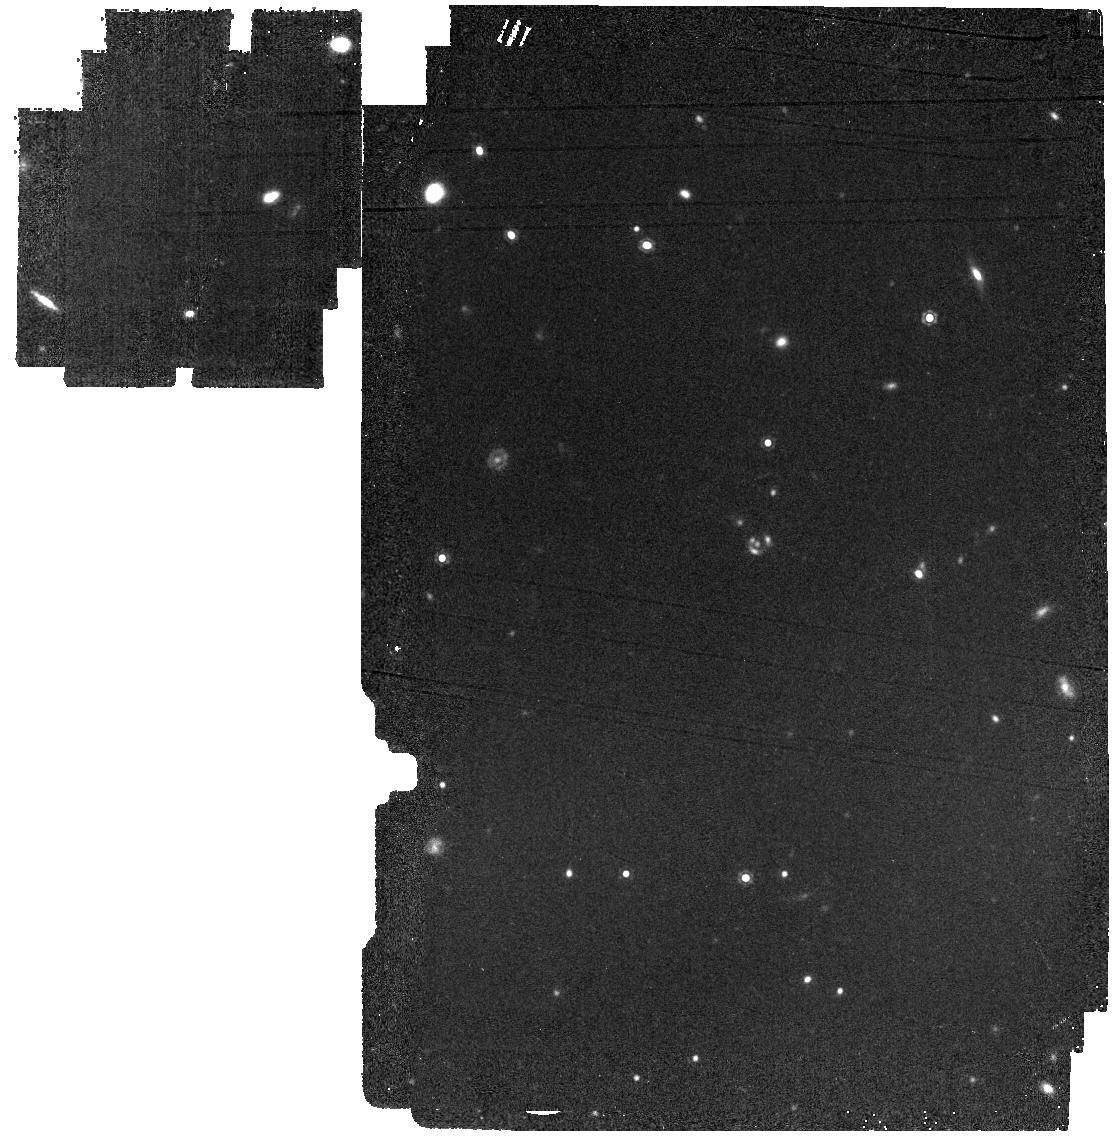
Target: SPT0346-52-IMAGING. Instrument: MIRI. Filter: F1280W. Exposure: 13 min. Observation ID: jw01864-o009_t001_miri_f1280w

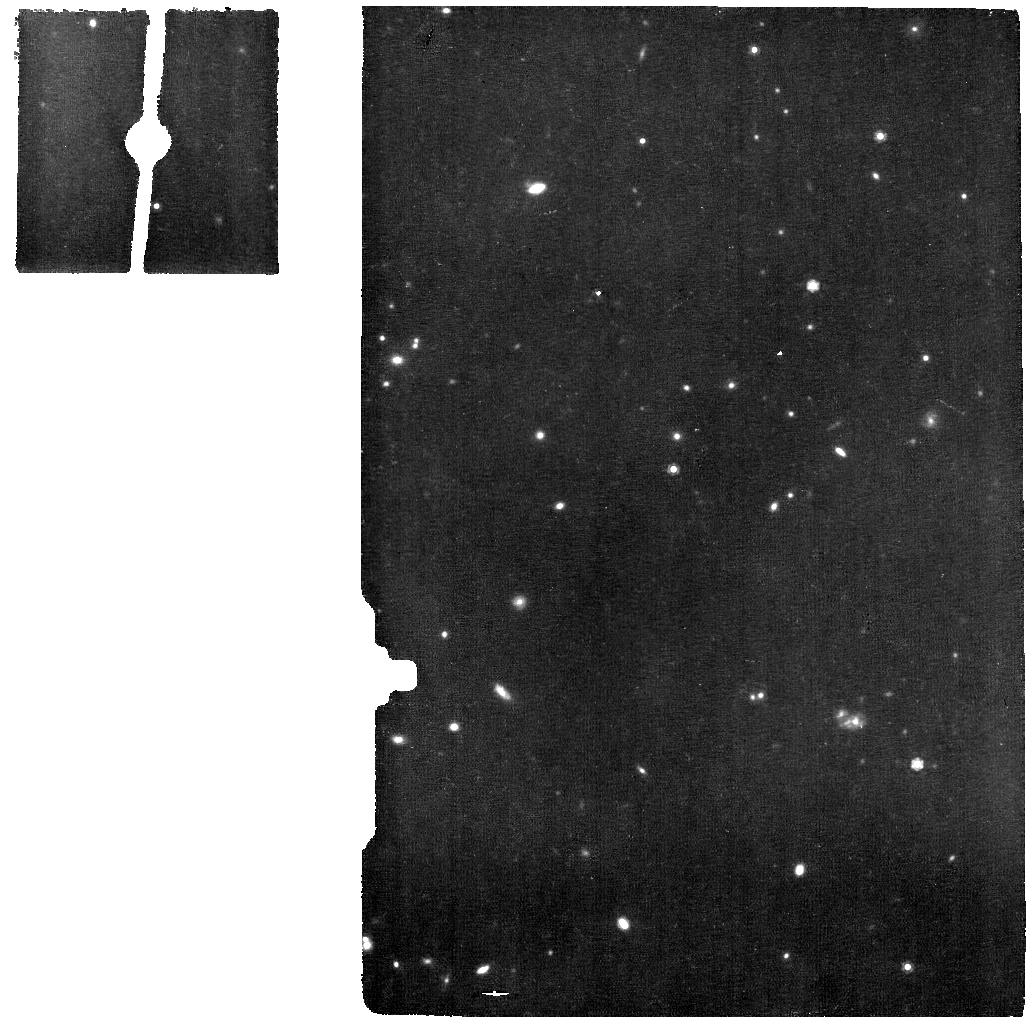
Target: SPT0346-52-IFU-MRS. Instrument: MIRI. Filter: F1000W. Exposure: 54 min. Observation ID: jw01864-o005_t005_miri_f1000w

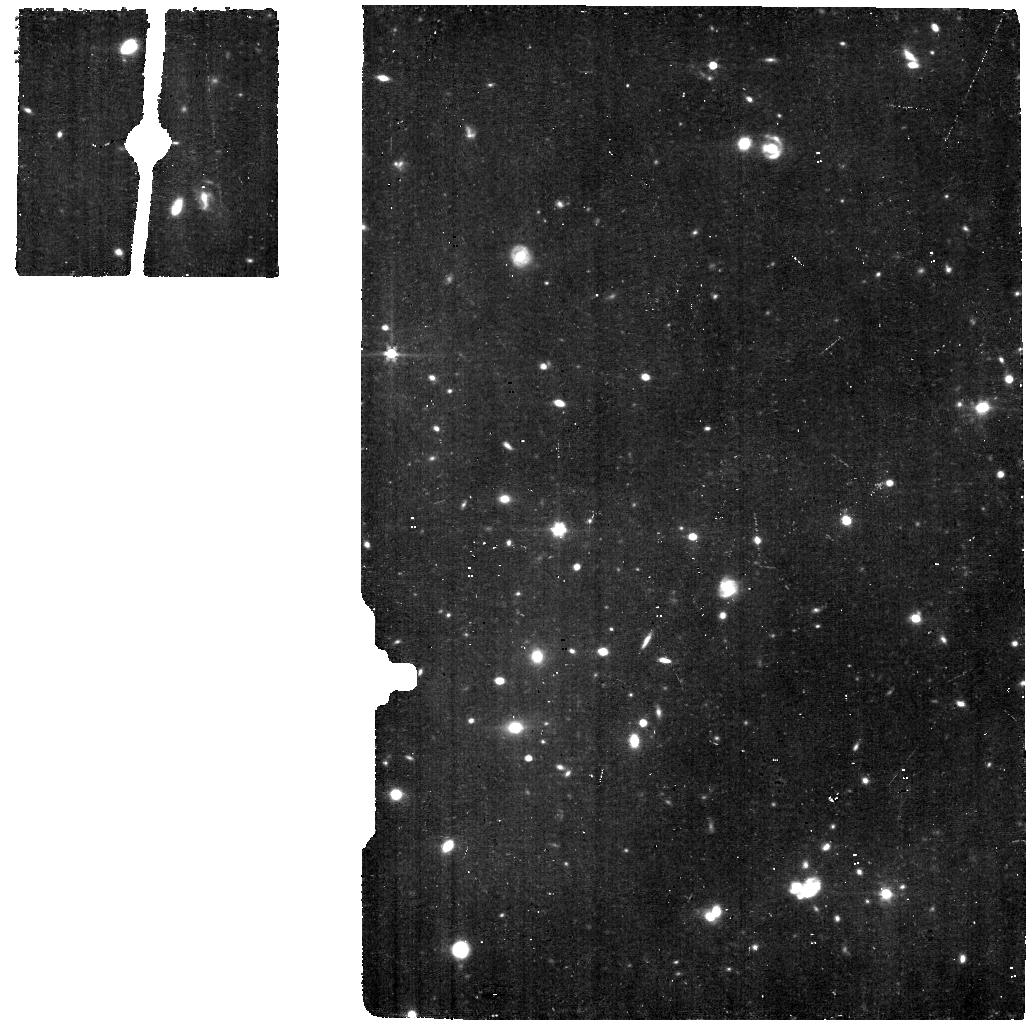
Target: SPT0346-52-IFU-MRS-OFFSET. Instrument: MIRI. Filter: F560W. Exposure: 1.1 h. Observation ID: jw01864-o008_t006_miri_f560w

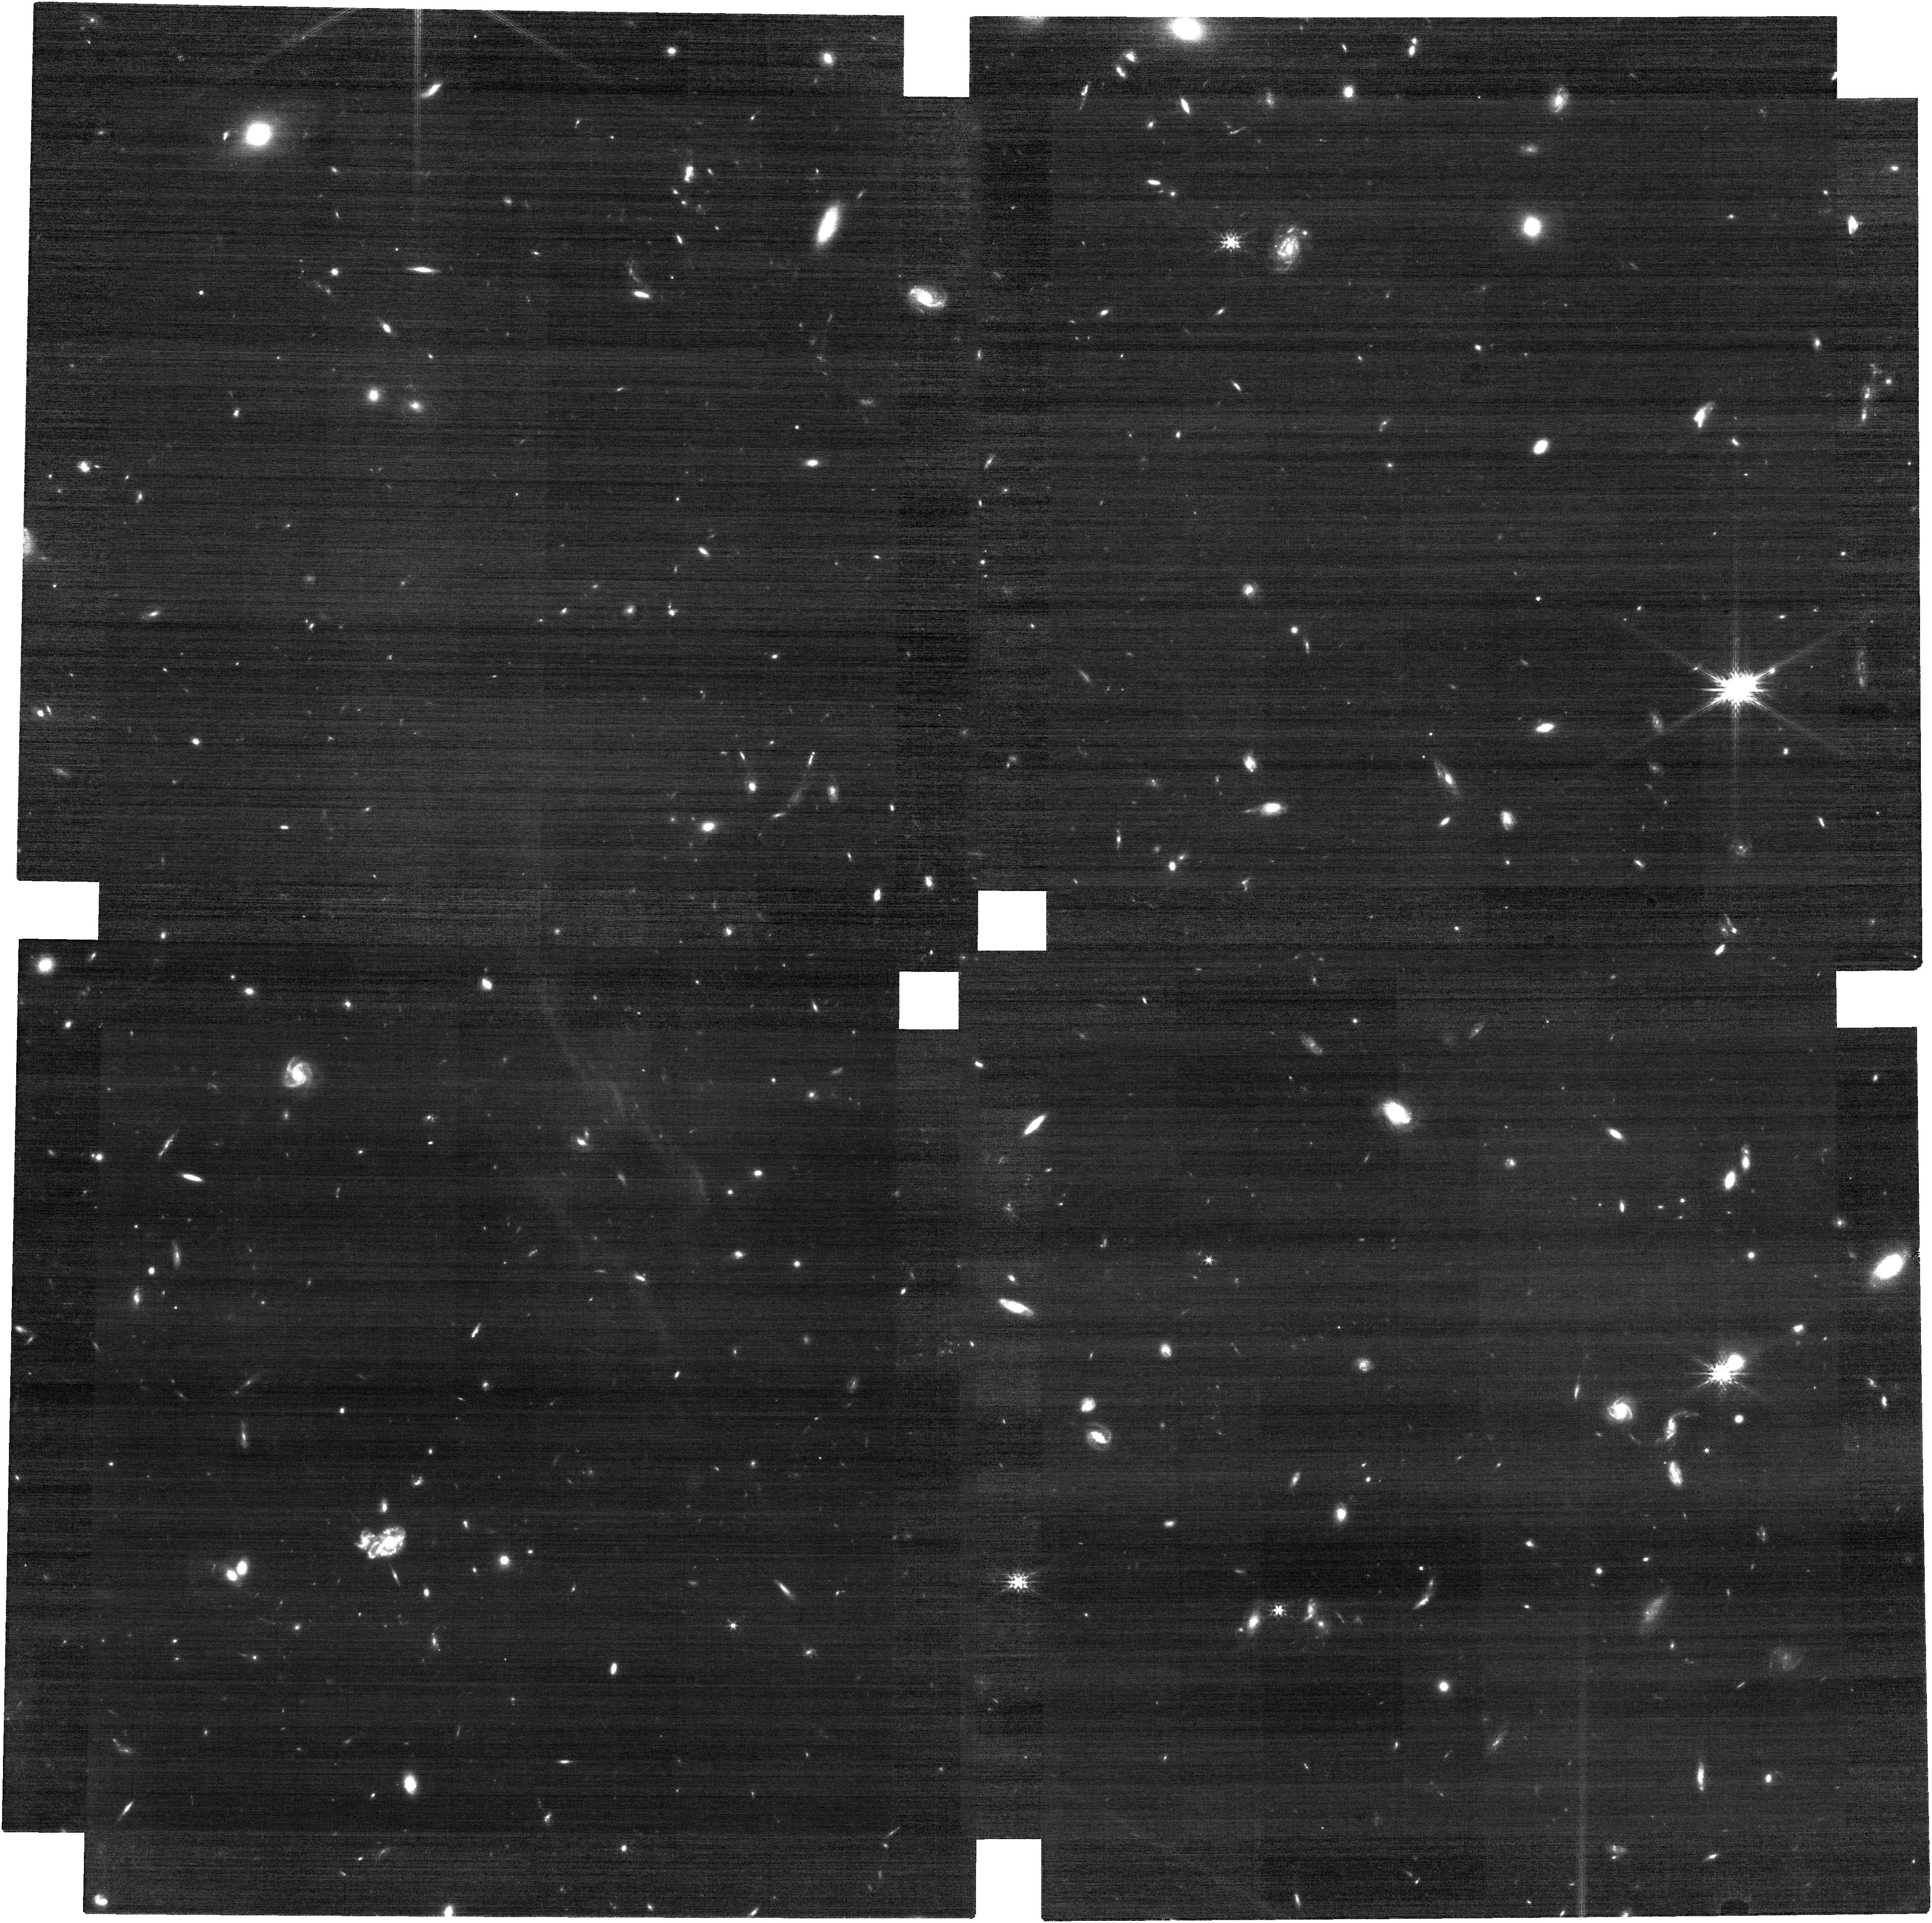
Target: SPT0346-52-IMAGING. Instrument: NIRCAM. Filter: F200W. Exposure: 33 min. Observation ID: jw01864-o001_t001_nircam_clear-f200w

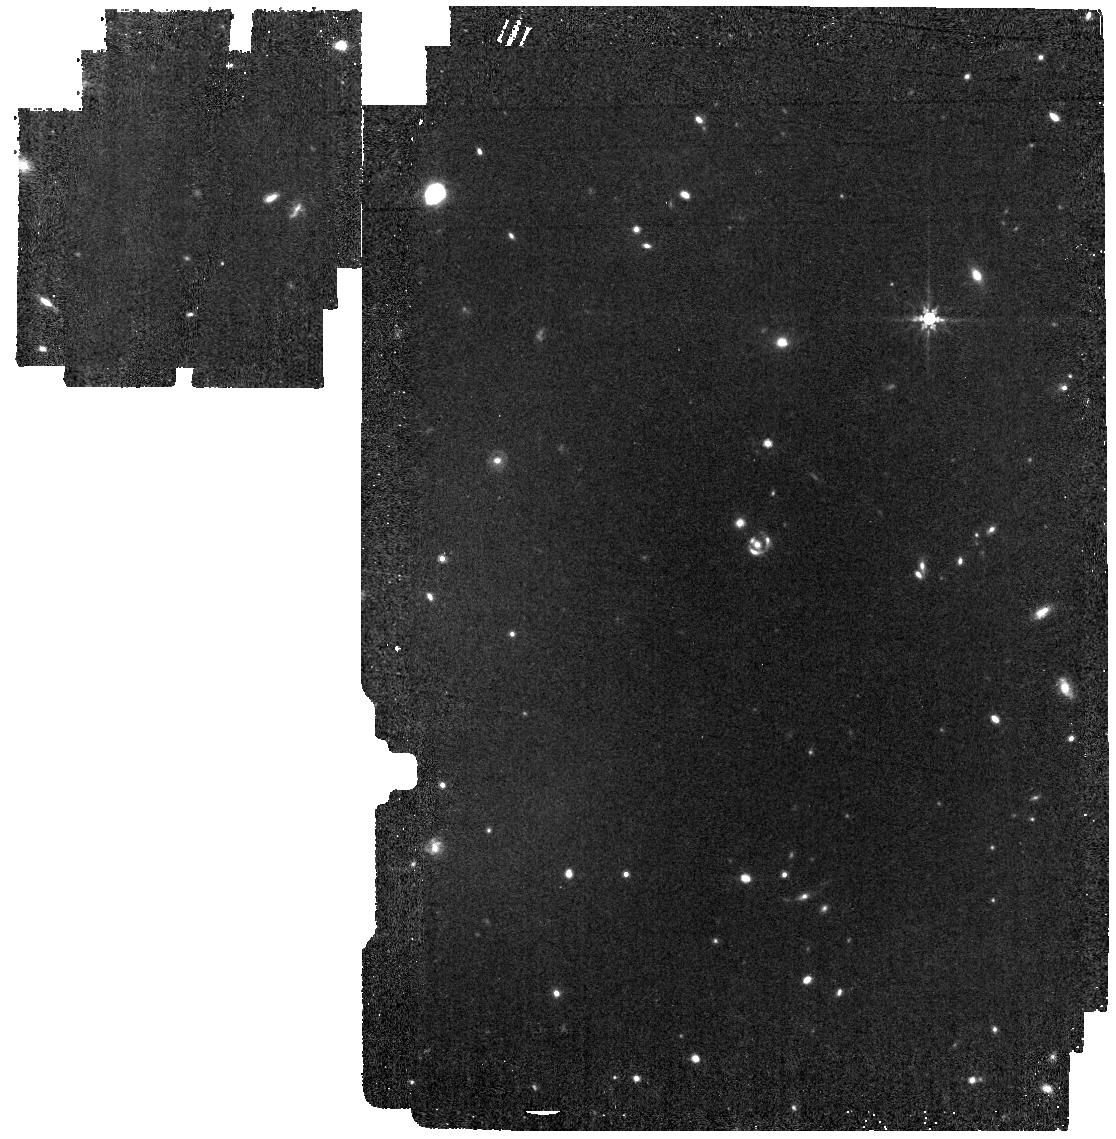
Target: SPT0346-52-IMAGING. Instrument: MIRI. Filter: F770W. Exposure: 10 min. Observation ID: jw01864-o009_t001_miri_f770w

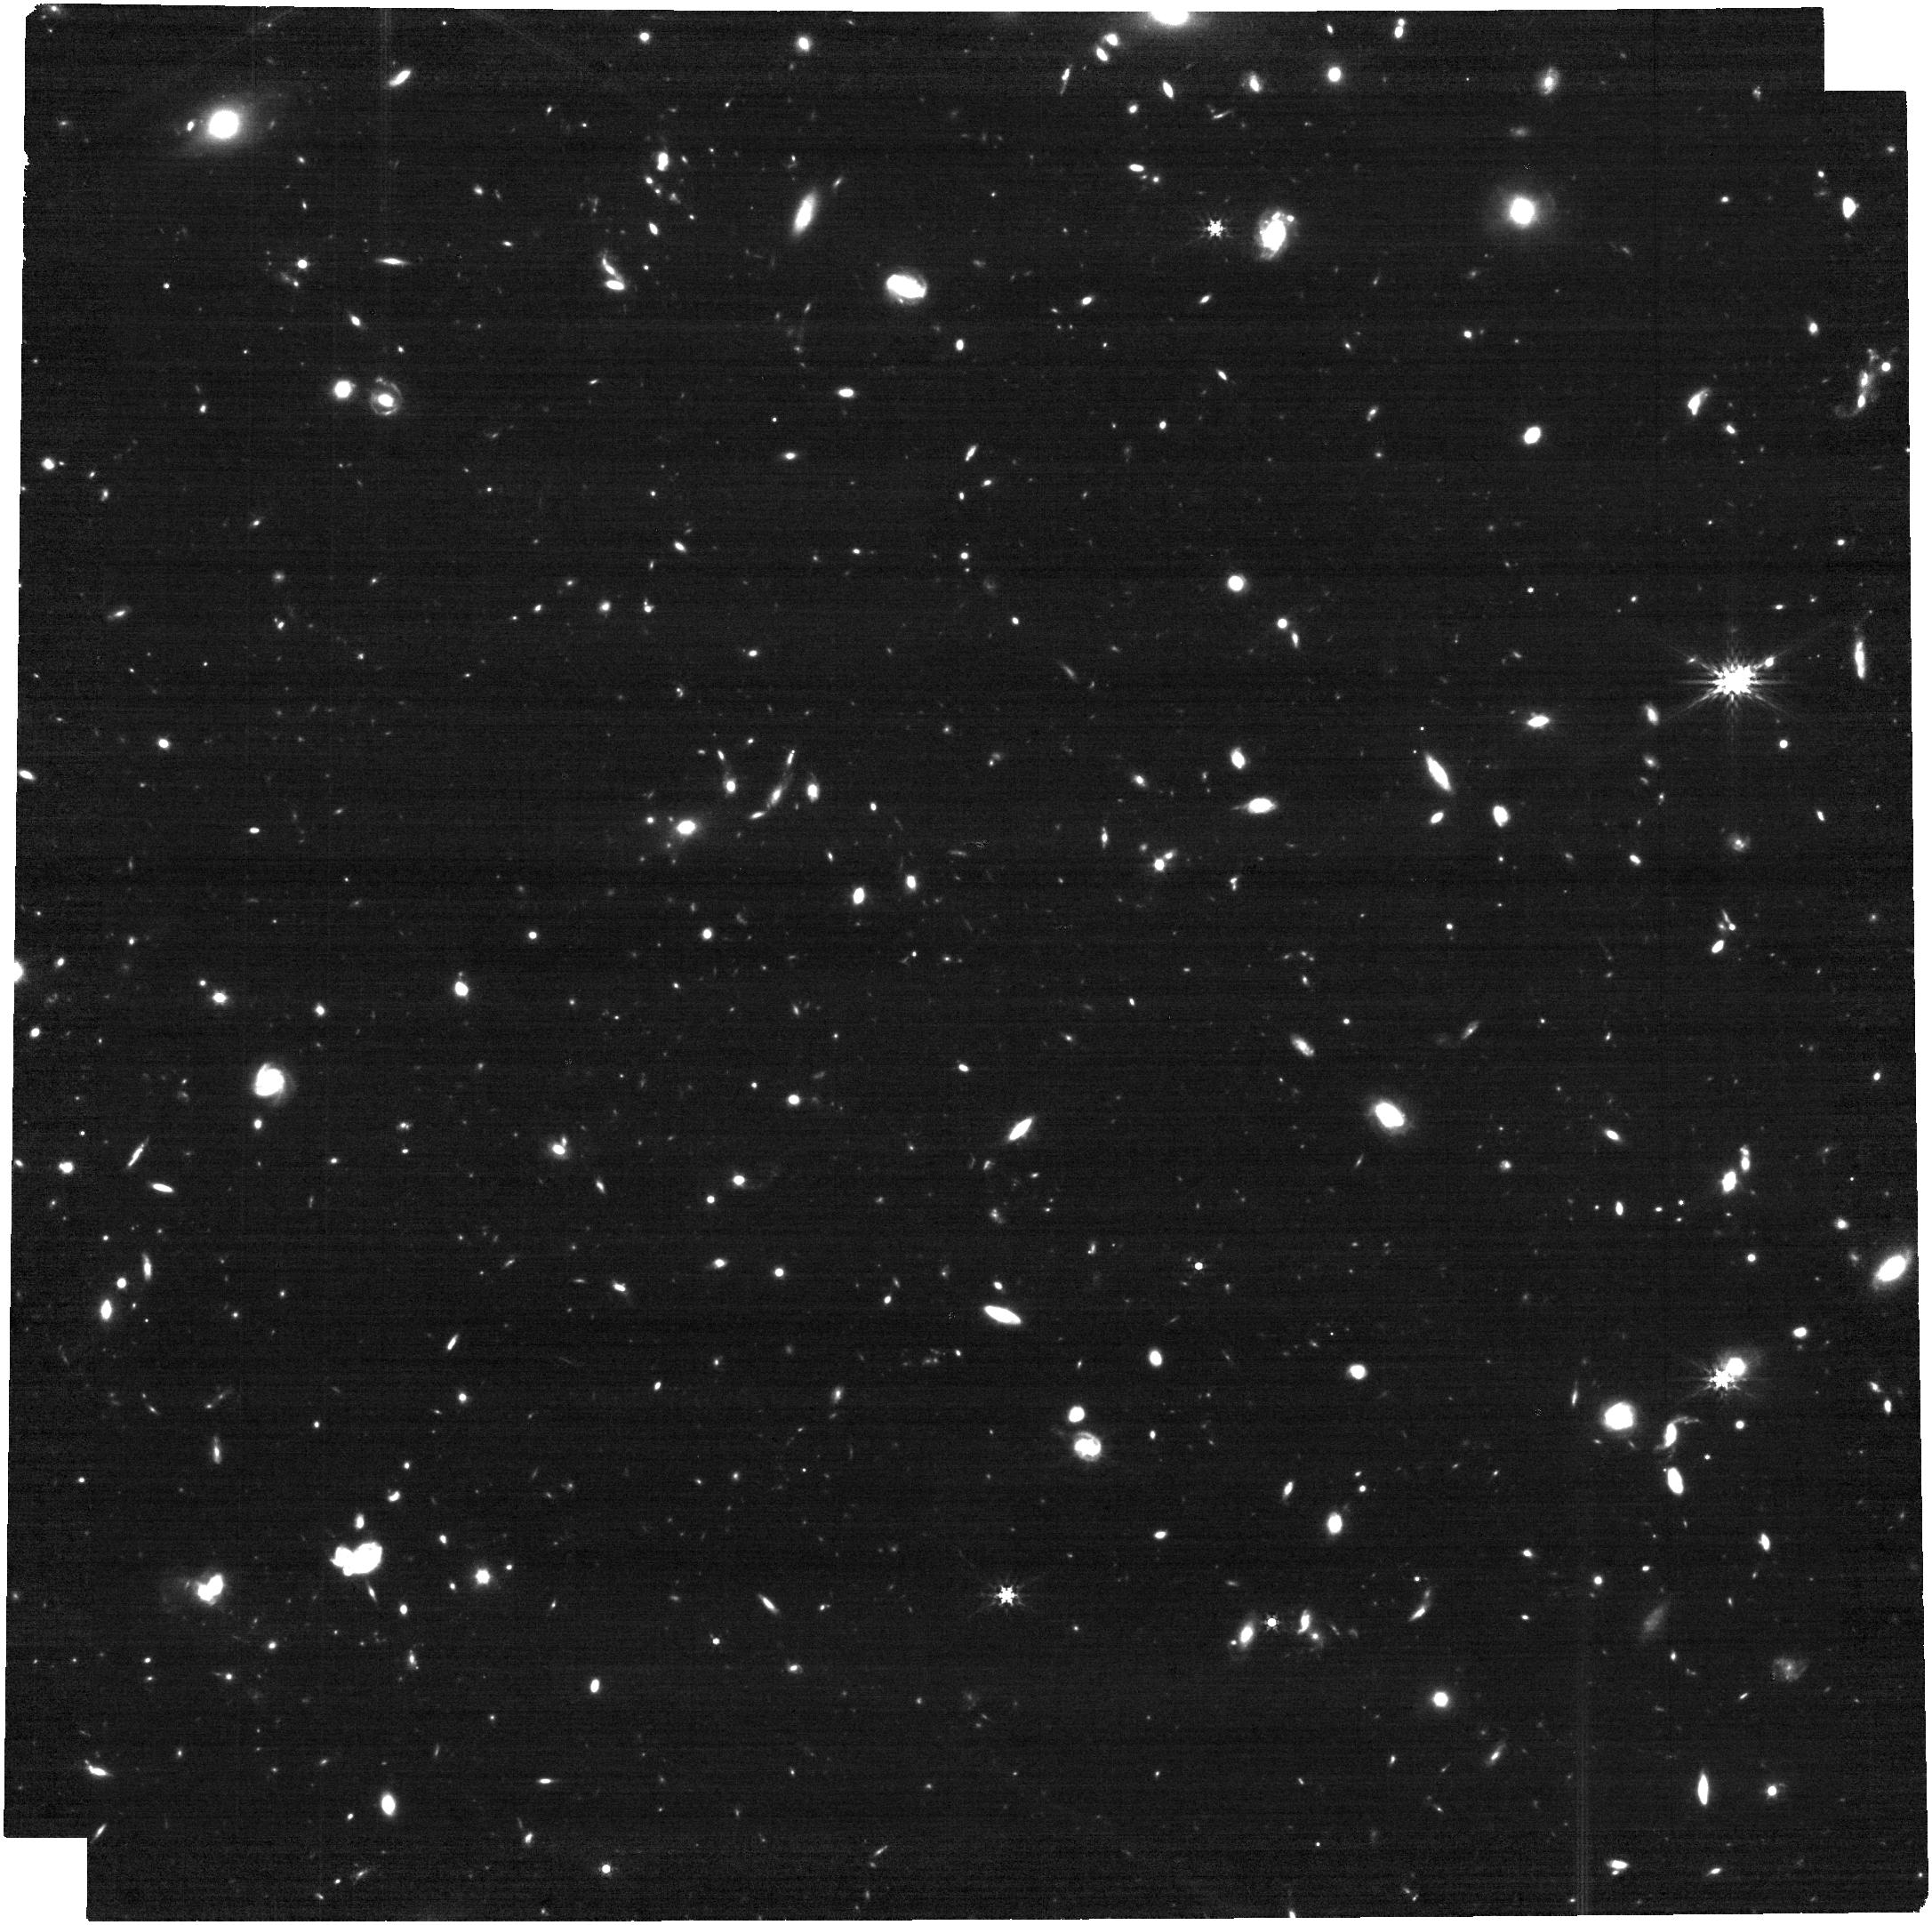
Target: SPT0346-52-IMAGING. Instrument: NIRCAM. Filter: F356W. Exposure: 20 min. Observation ID: jw01864-o001_t001_nircam_clear-f356w

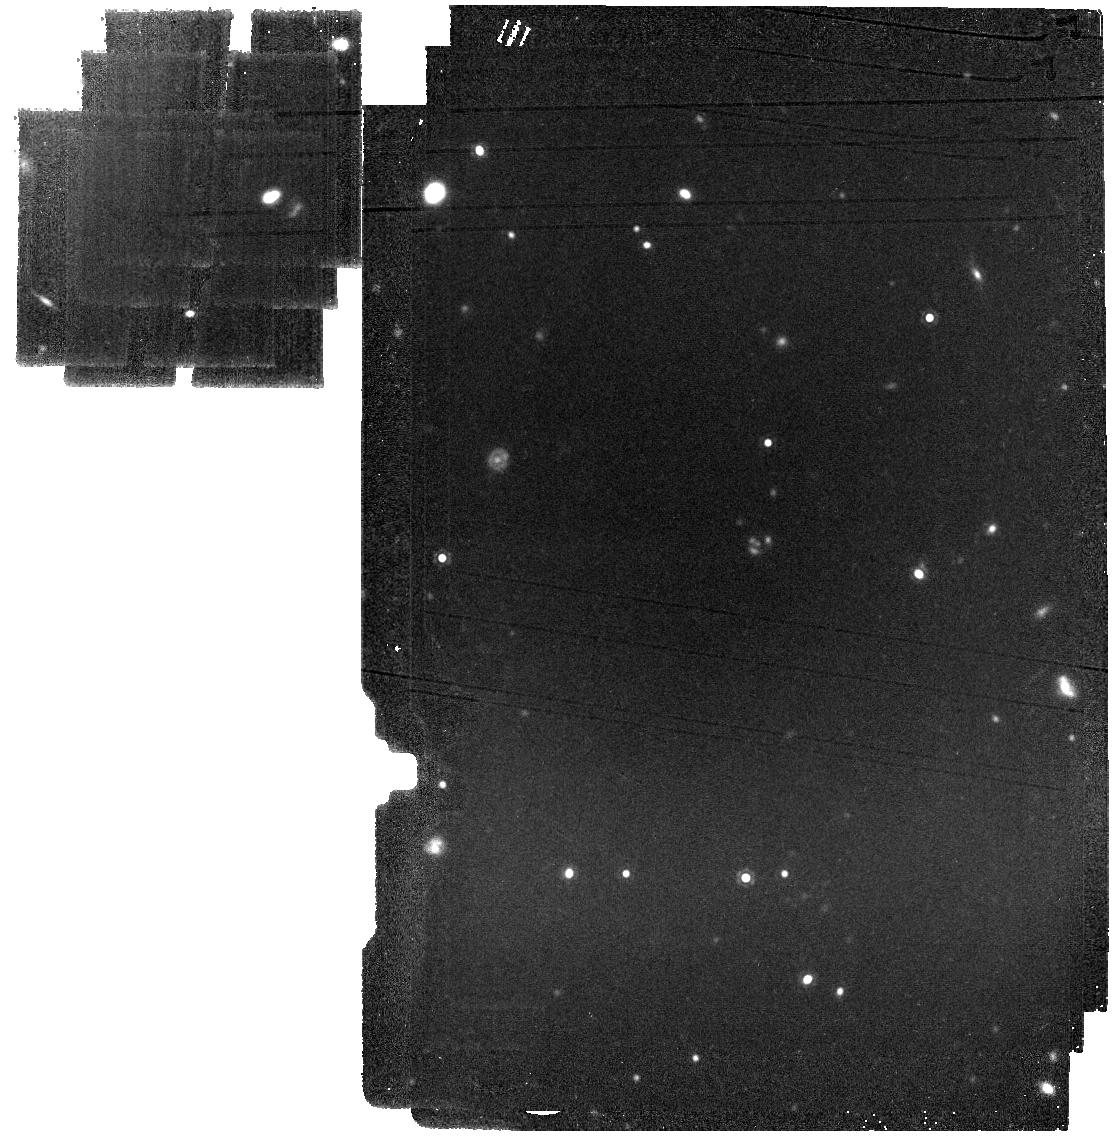
Target: SPT0346-52-IMAGING. Instrument: MIRI. Filter: F1500W. Exposure: 13 min. Observation ID: jw01864-o009_t001_miri_f1500w

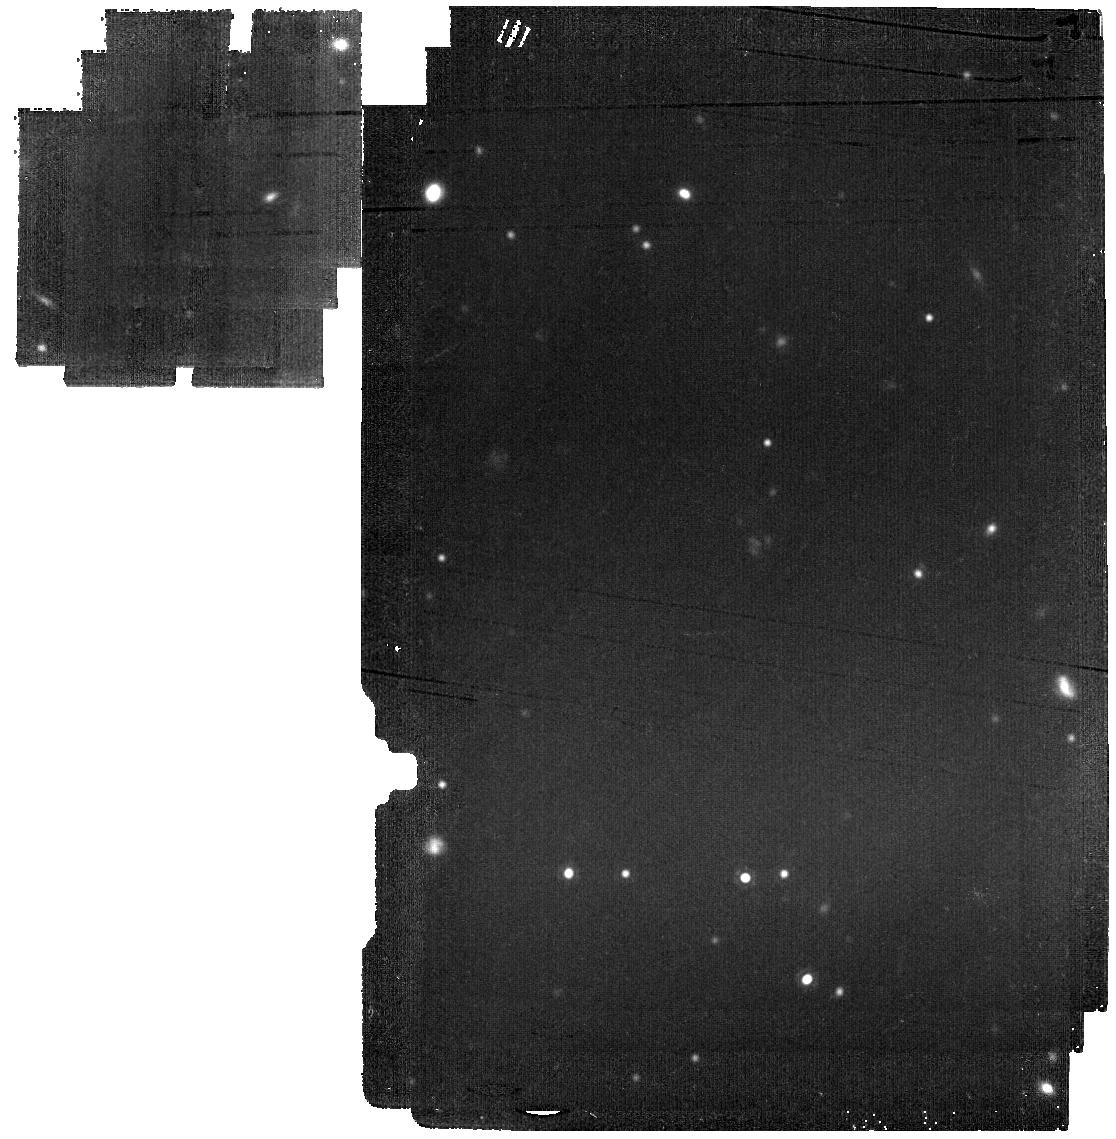
Target: SPT0346-52-IMAGING. Instrument: MIRI. Filter: F1800W. Exposure: 19 min. Observation ID: jw01864-o009_t001_miri_f1800w

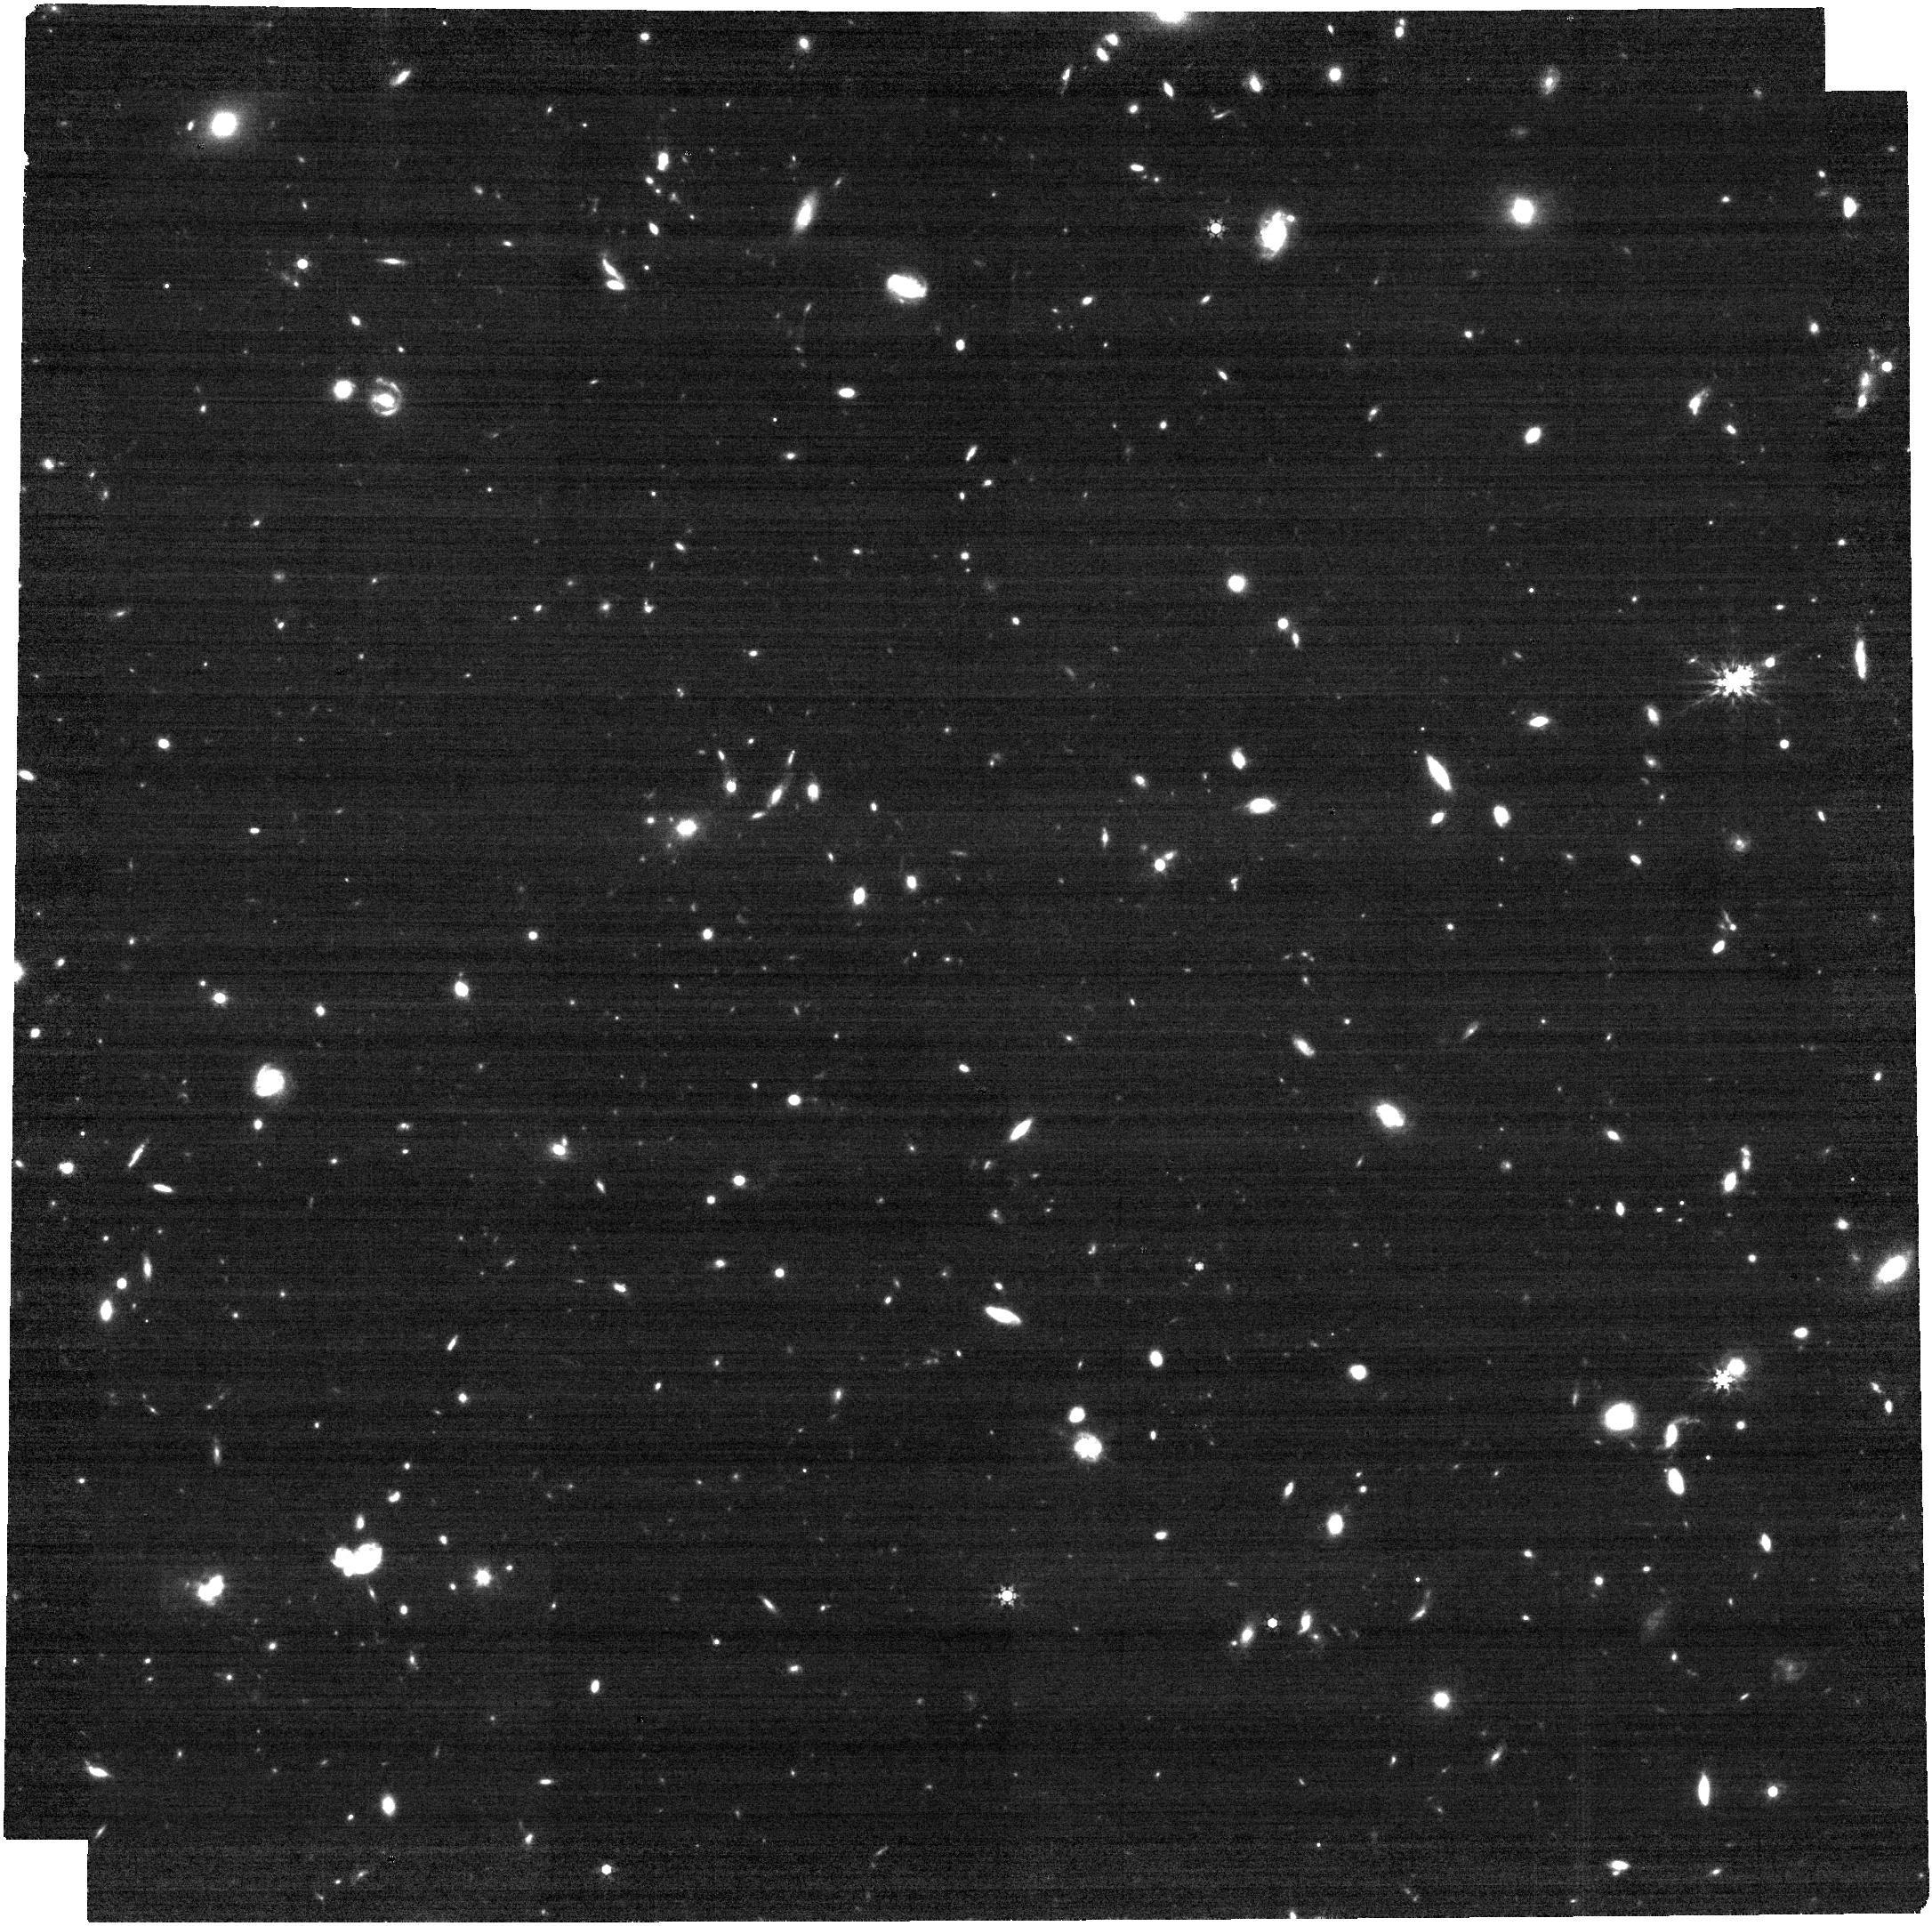
Target: SPT0346-52-IMAGING. Instrument: NIRCAM. Filter: F444W. Exposure: 13 min. Observation ID: jw01864-o001_t001_nircam_clear-f444w

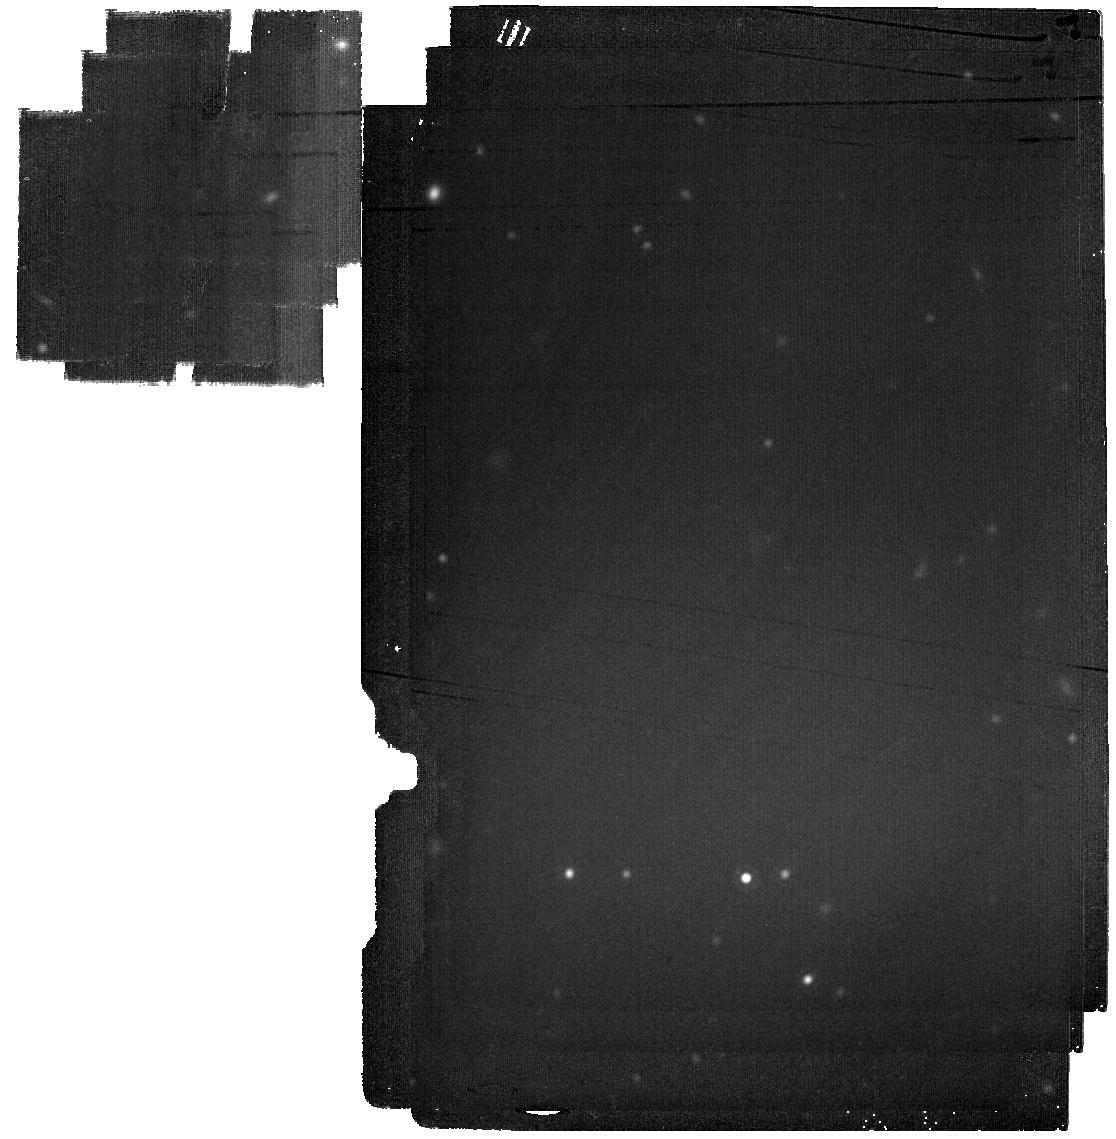
Target: SPT0346-52-IMAGING. Instrument: MIRI. Filter: F2100W. Exposure: 22 min. Observation ID: jw01864-o009_t001_miri_f2100w

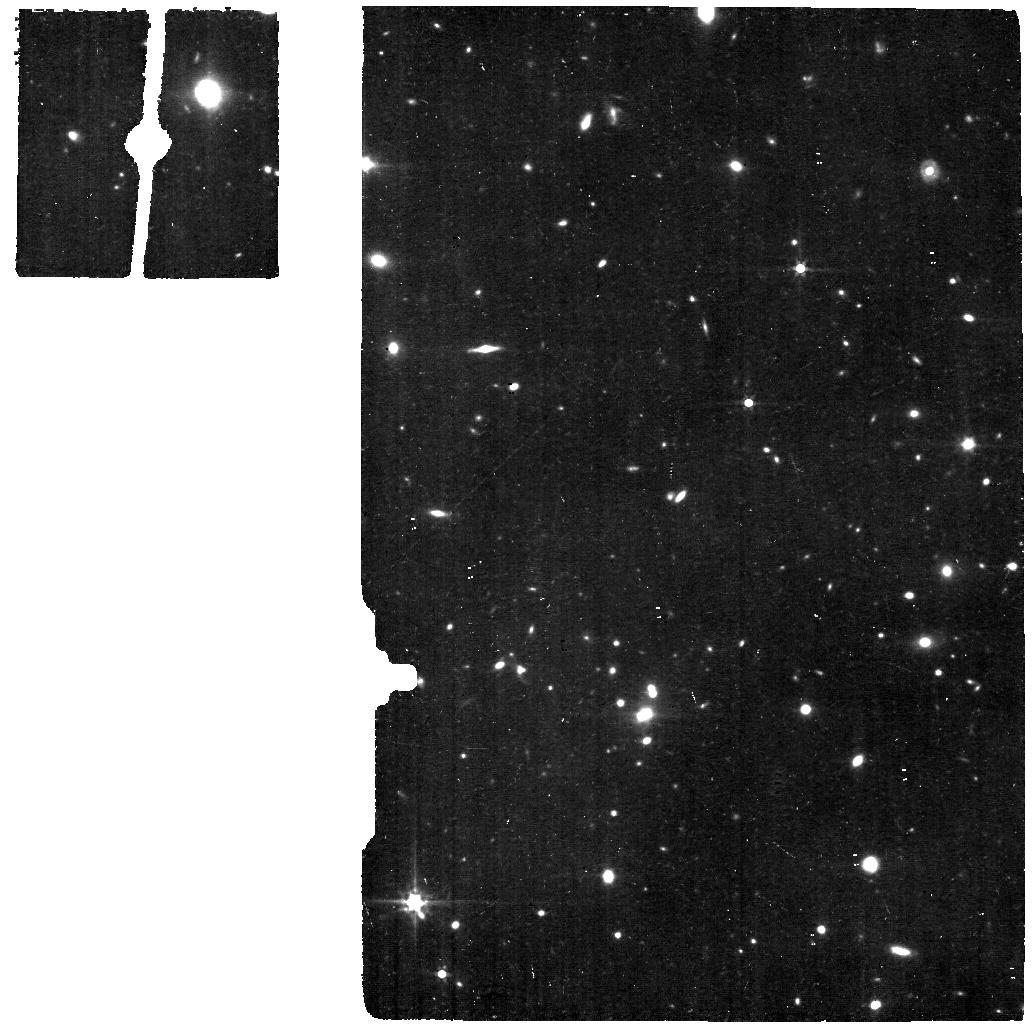
Target: SPT0346-52-IFU-MRS. Instrument: MIRI. Filter: F560W. Exposure: 1.1 h. Observation ID: jw01864-o007_t005_miri_f560w

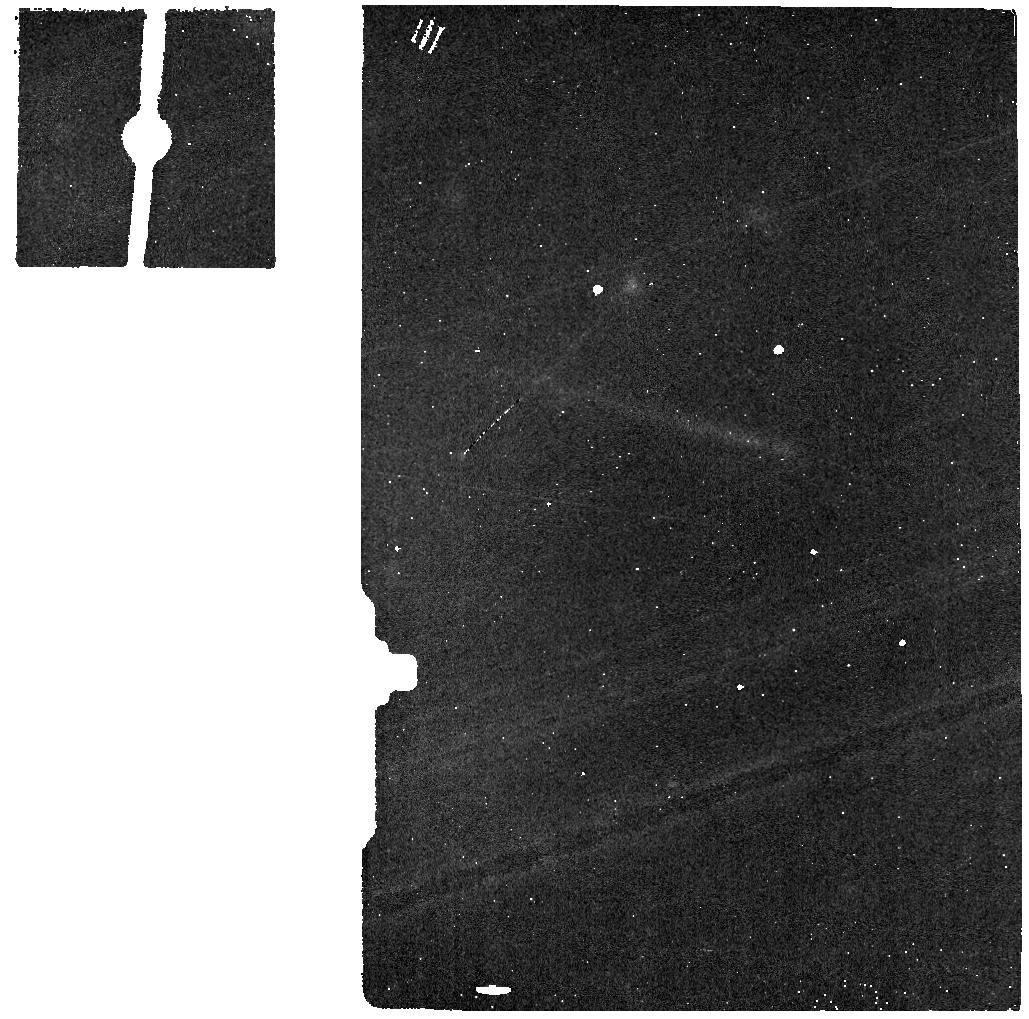
Target: SPT0346-52-IMAGING. Instrument: MIRI. Filter: F770W. Exposure: 3 min. Observation ID: jw01864-o002_t001_miri_f770w

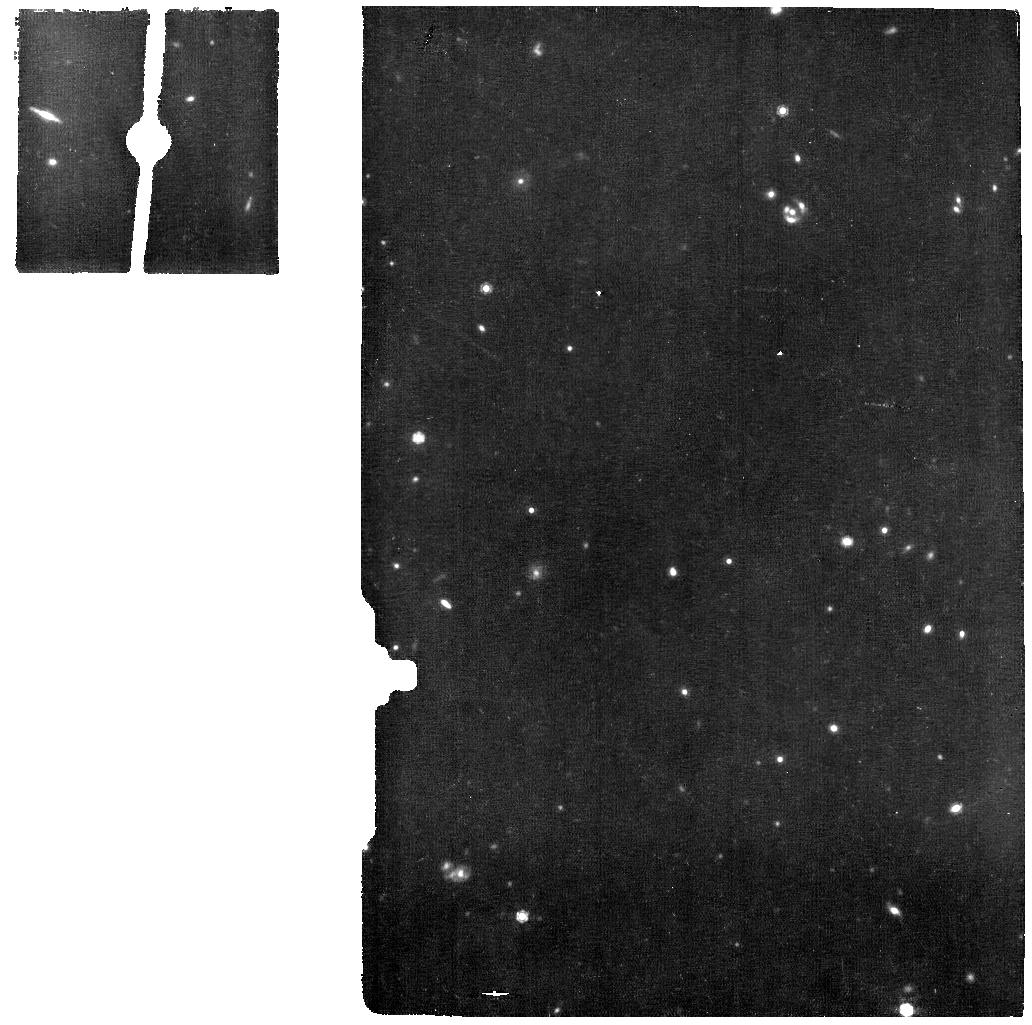
Target: SPT0346-52-IFU-MRS-OFFSET. Instrument: MIRI. Filter: F1000W. Exposure: 54 min. Observation ID: jw01864-o006_t006_miri_f1000w

The Formation of a Primeval Hyperstarburst Galaxy at z~6 (PI: Phadke, Kedar A)

The most massive galaxies in the universe formed in intense dust-enshrouded bursts very early in the history of the universe. These early gas- and dust-rich starbursts have awaited the sensitivity, resolution, and wavelength coverage of JWST for decades. We propose a comprehensive imaging and IFU spectroscopic study of the SPT0346-52 compact hyperstarburst galaxy at z=5.7. With an astounding 3000Msun/yr of star formation packed into a r~0.6kpc region and no sign of an AGN, this system is uniquely compact and intense among all known high-z galaxies. Our observations will finally detect the stellar emission from this extreme galaxy, dissect the physical conditions of the HII regions, and probe for an AGN from a novel angle for high-z dust-enshrouded systems. These data will place this system in the larger context of massive galaxy formation and enable unprecedented detail in our understanding of a primeval massive starburst.